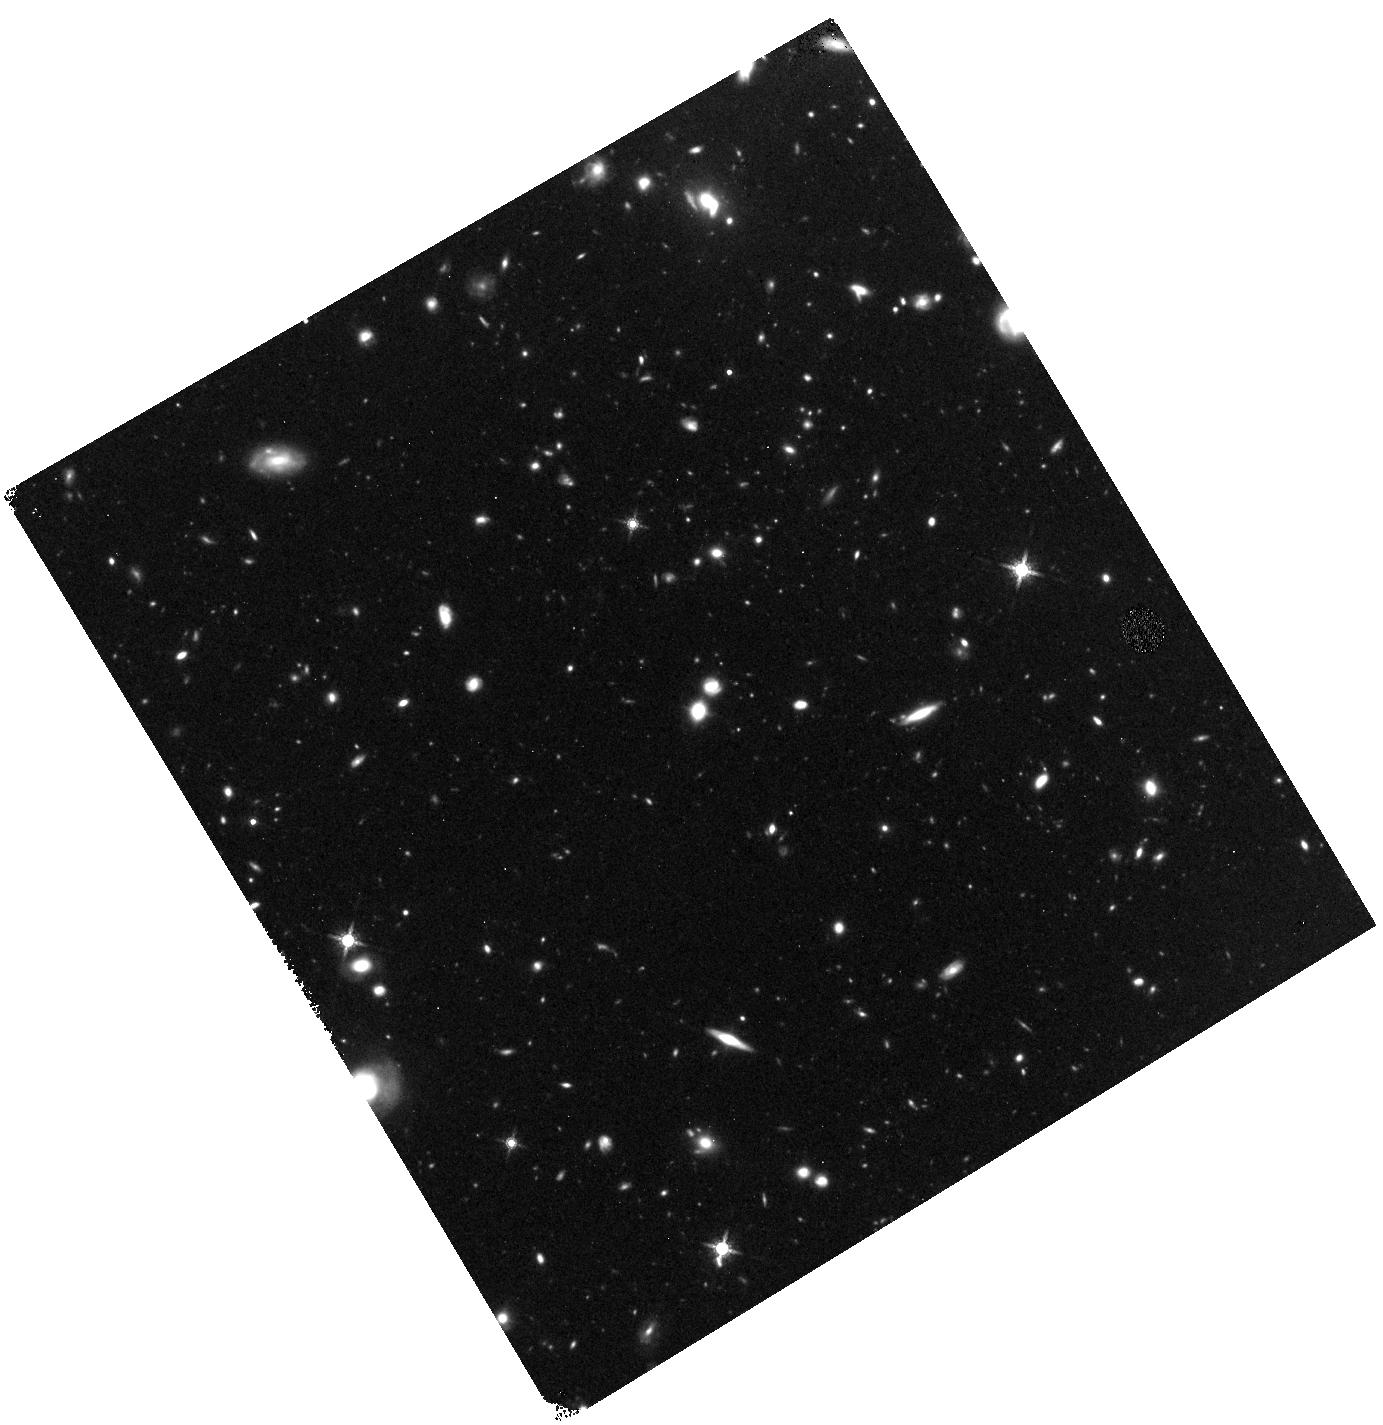
Target: field at RA 143.597°, Dec 55.320°. Instrument: WFC3/IR. Filter: F160W. Exposure: 1.4 h. Observation ID: hst_12028_02_wfc3_ir_f160w_ibgc02

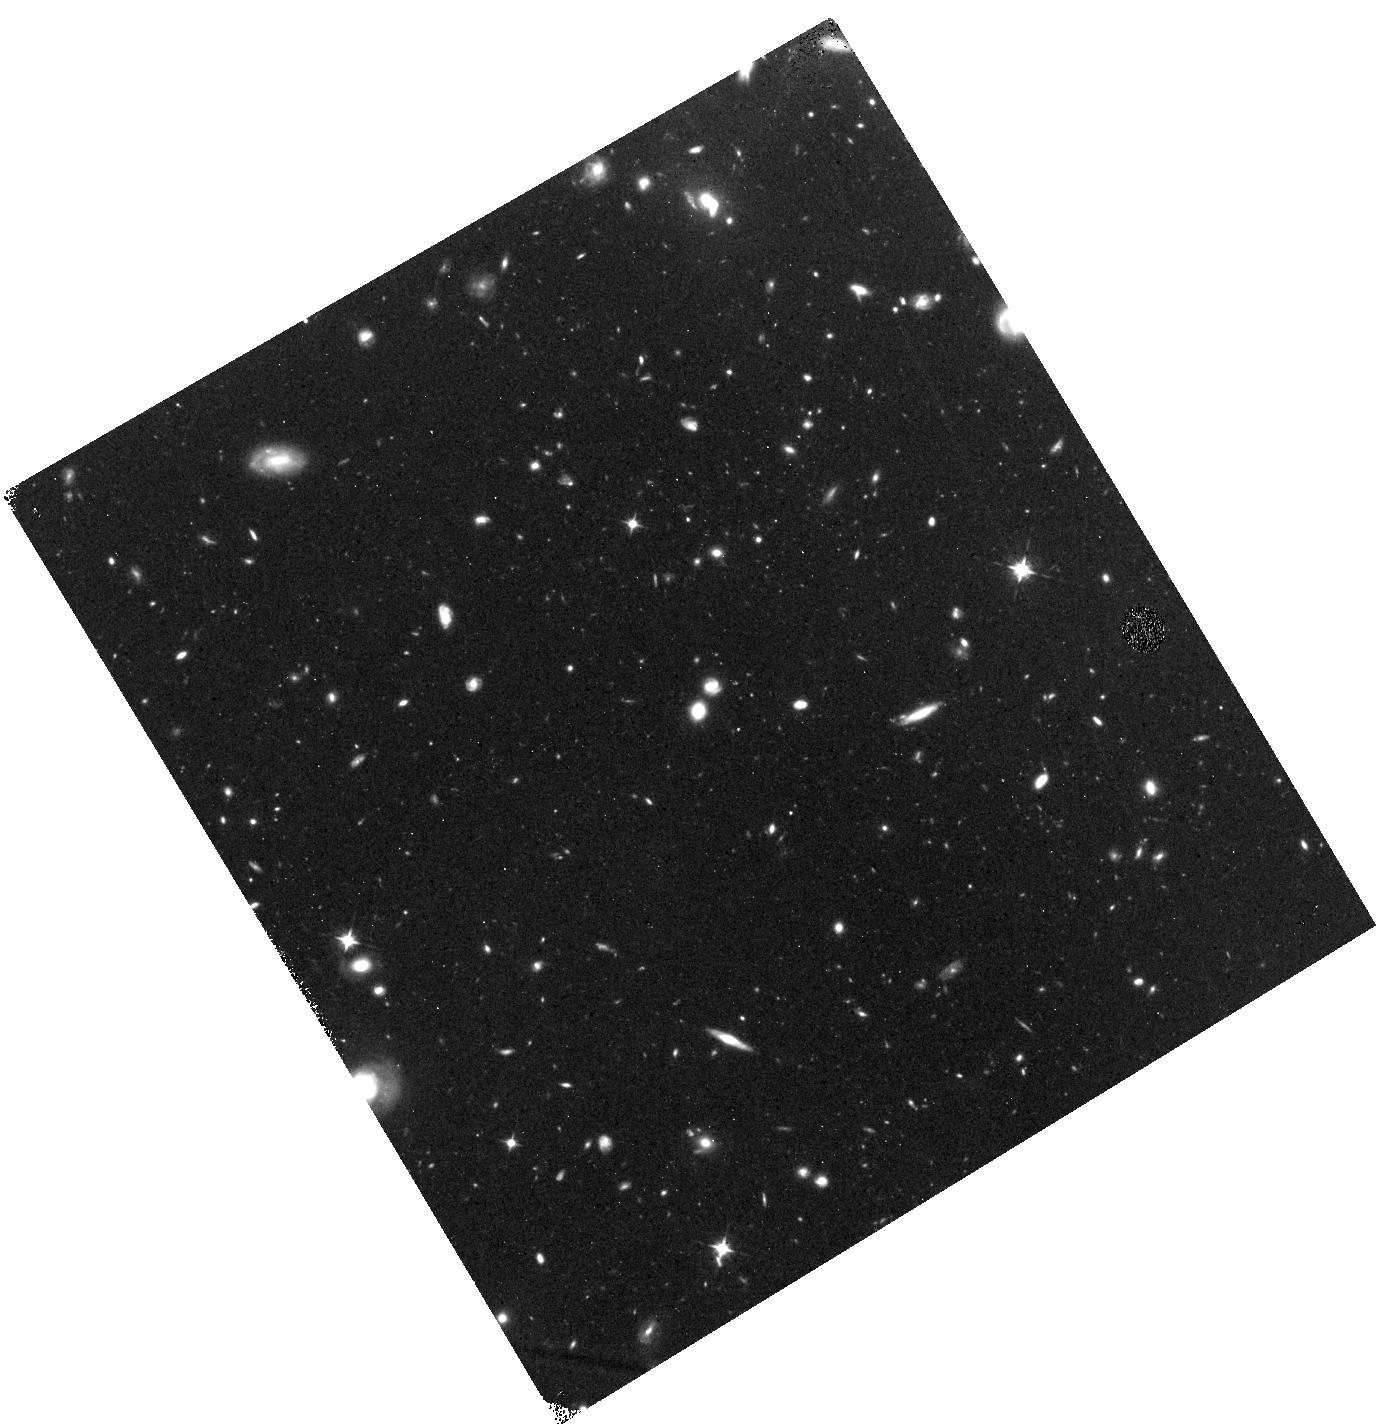
Target: field at RA 143.597°, Dec 55.320°. Instrument: WFC3/IR. Filter: F098M. Exposure: 2.2 h. Observation ID: hst_12028_02_wfc3_ir_f098m_ibgc02

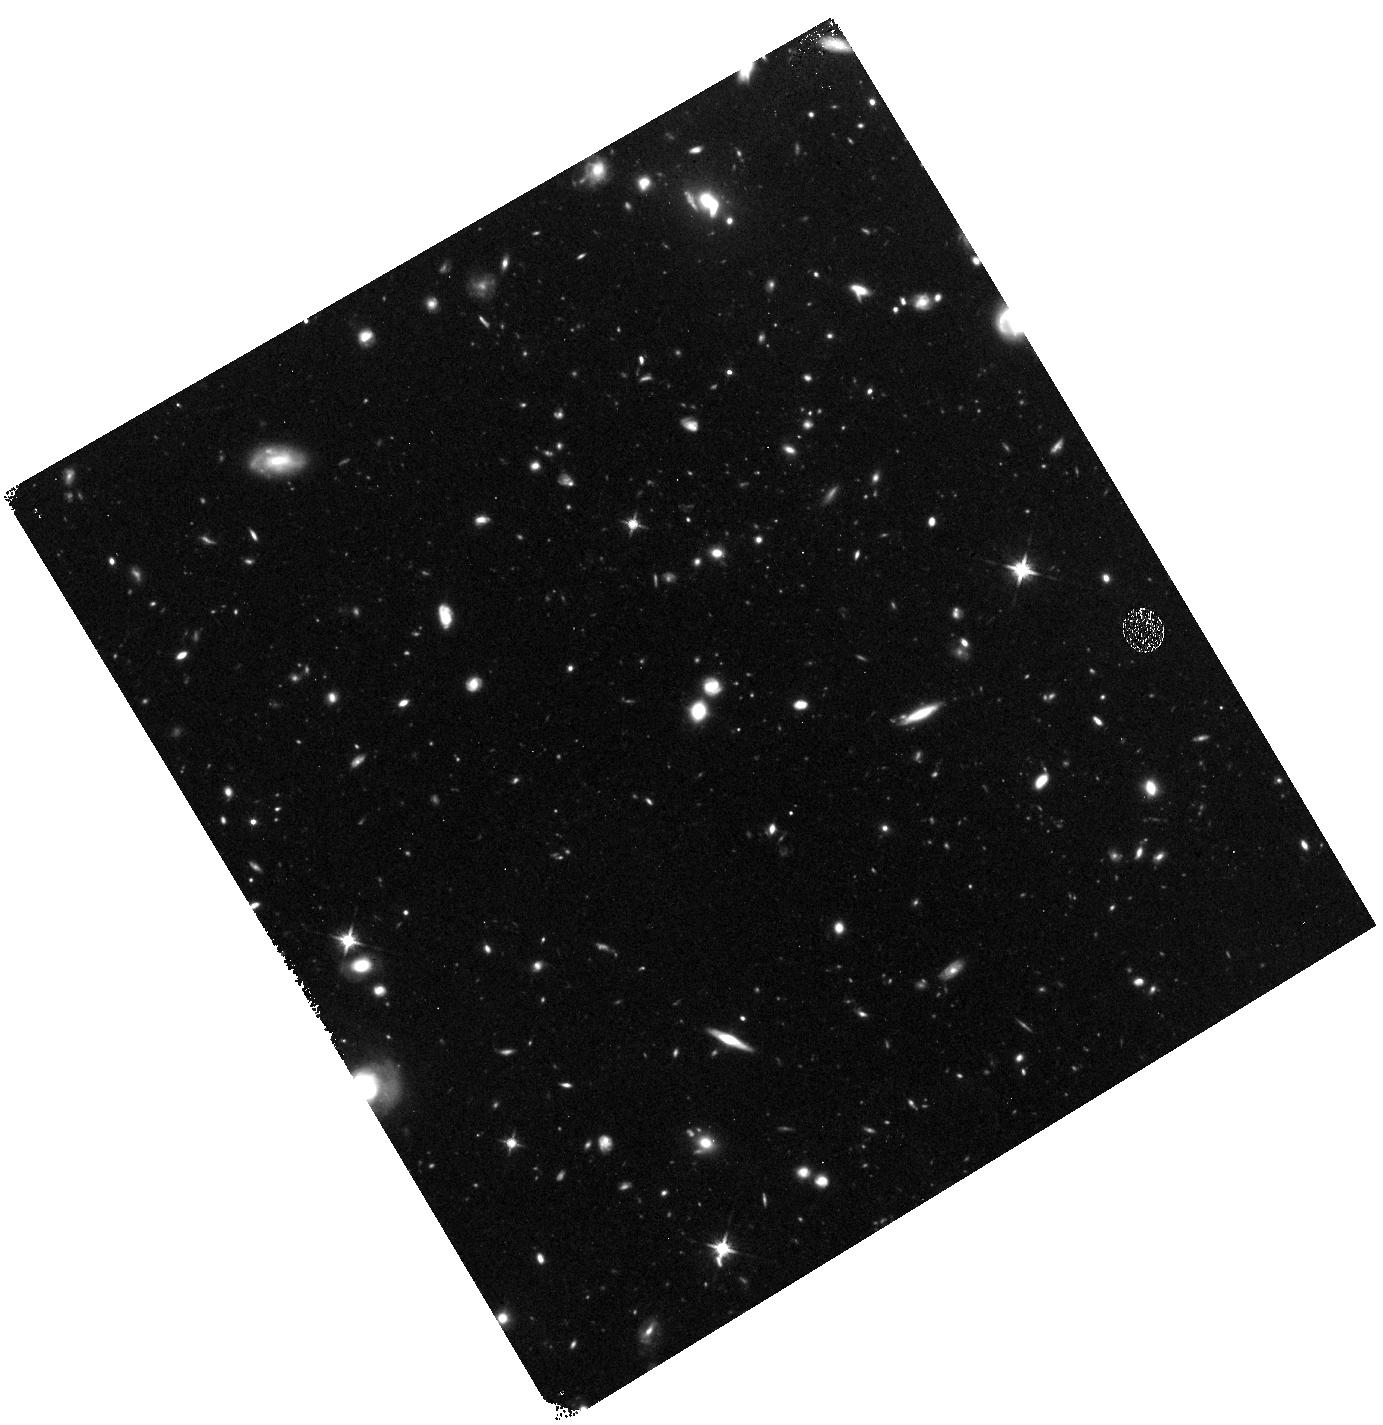
Target: field at RA 143.597°, Dec 55.320°. Instrument: WFC3/IR. Filter: F125W. Exposure: 1.6 h. Observation ID: hst_12028_02_wfc3_ir_f125w_ibgc02

COS and WFC3 Observations of I Zwicky 18 Part 2 (PI: Green, James Carswell)

This program is a continuation of 11523, in which we took advantage of COS' high sensitivity to study both the stellar and gaseous component of the very-low-metallicity galaxy, I Zwicky 18 (IZw18). Here, we repeat observations of I Zw 18 with G130M and G160M to increase the S/N of weak (or apparently absent) stellar and nebular features in order to improve our abundance estimates. For example, we wish to confirm the VERY low stellar abundance of nitrogen through spectral observations of the N V 1240 resonance doublet and the N IV 1718 line. We will also take advantage of WFC3's high-QE IR sensitivity to search for high-redshift galaxies via the Lyman-Break method.